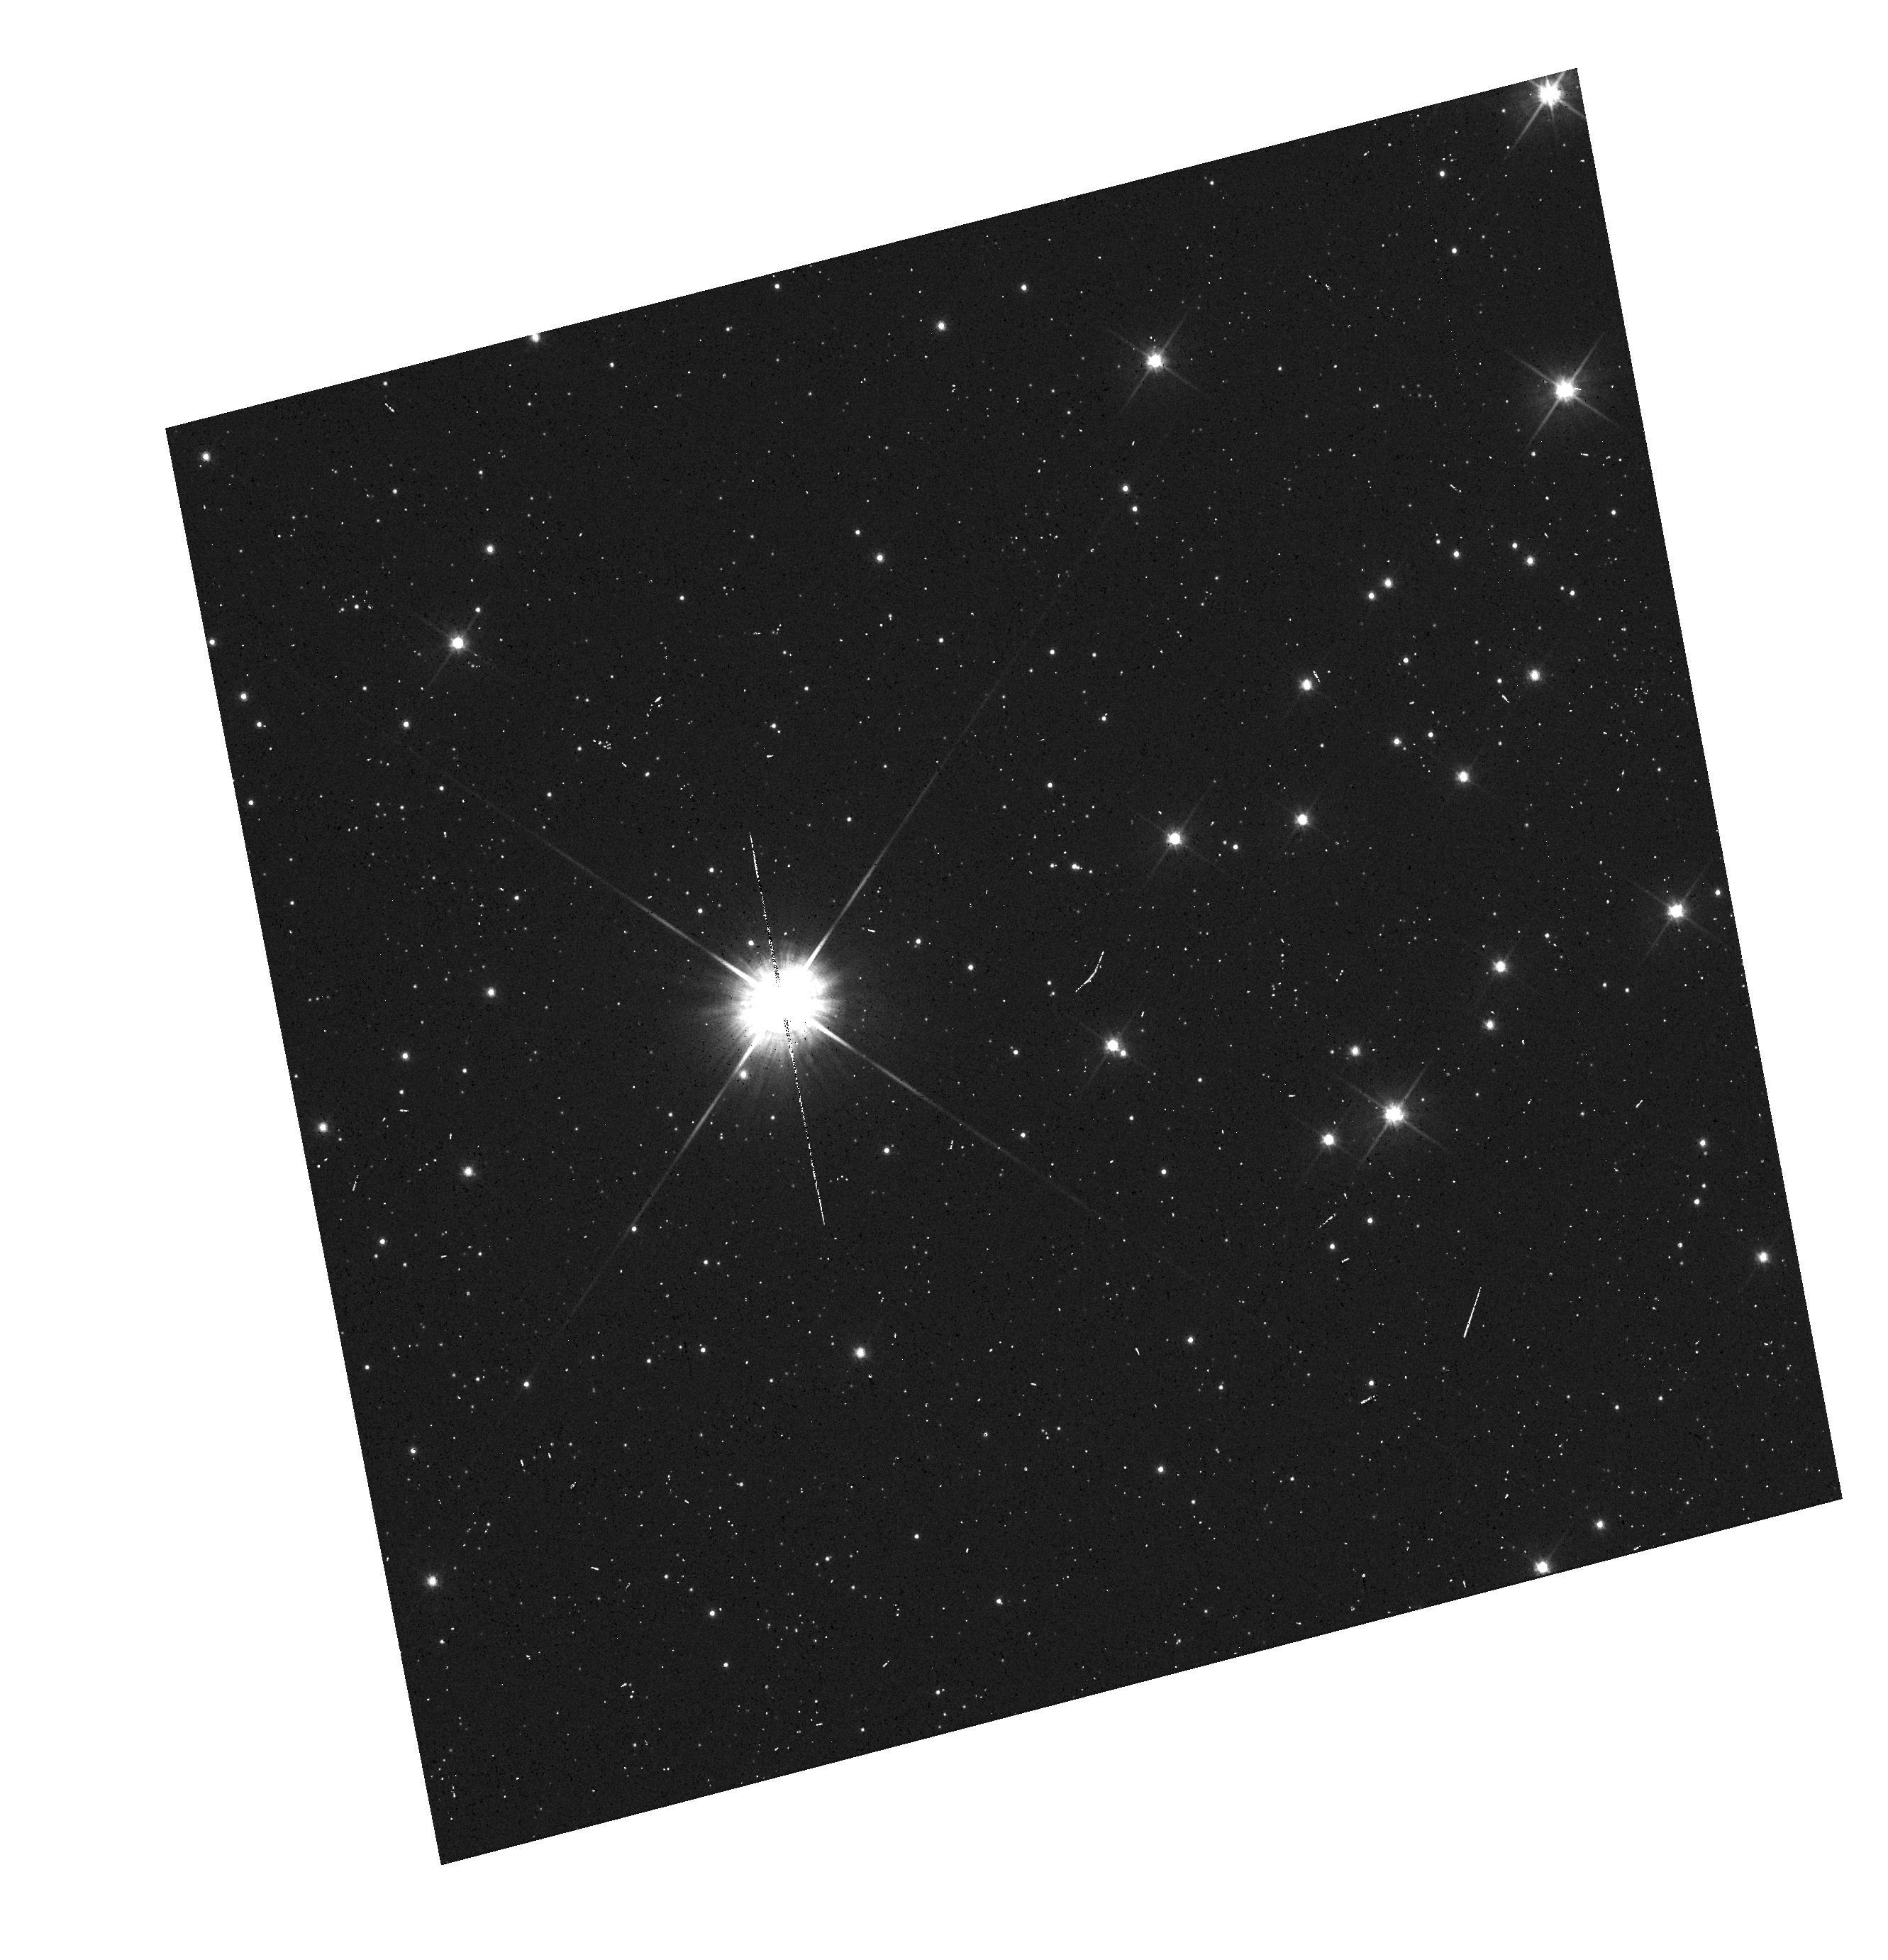
Target: PROXIMA-CEN-SOURCE. Instrument: WFC3/UVIS. Filter: F606W. Exposure: 2 min. Observation ID: hst_12985_02_wfc3_uvis_f606w_ic3j02

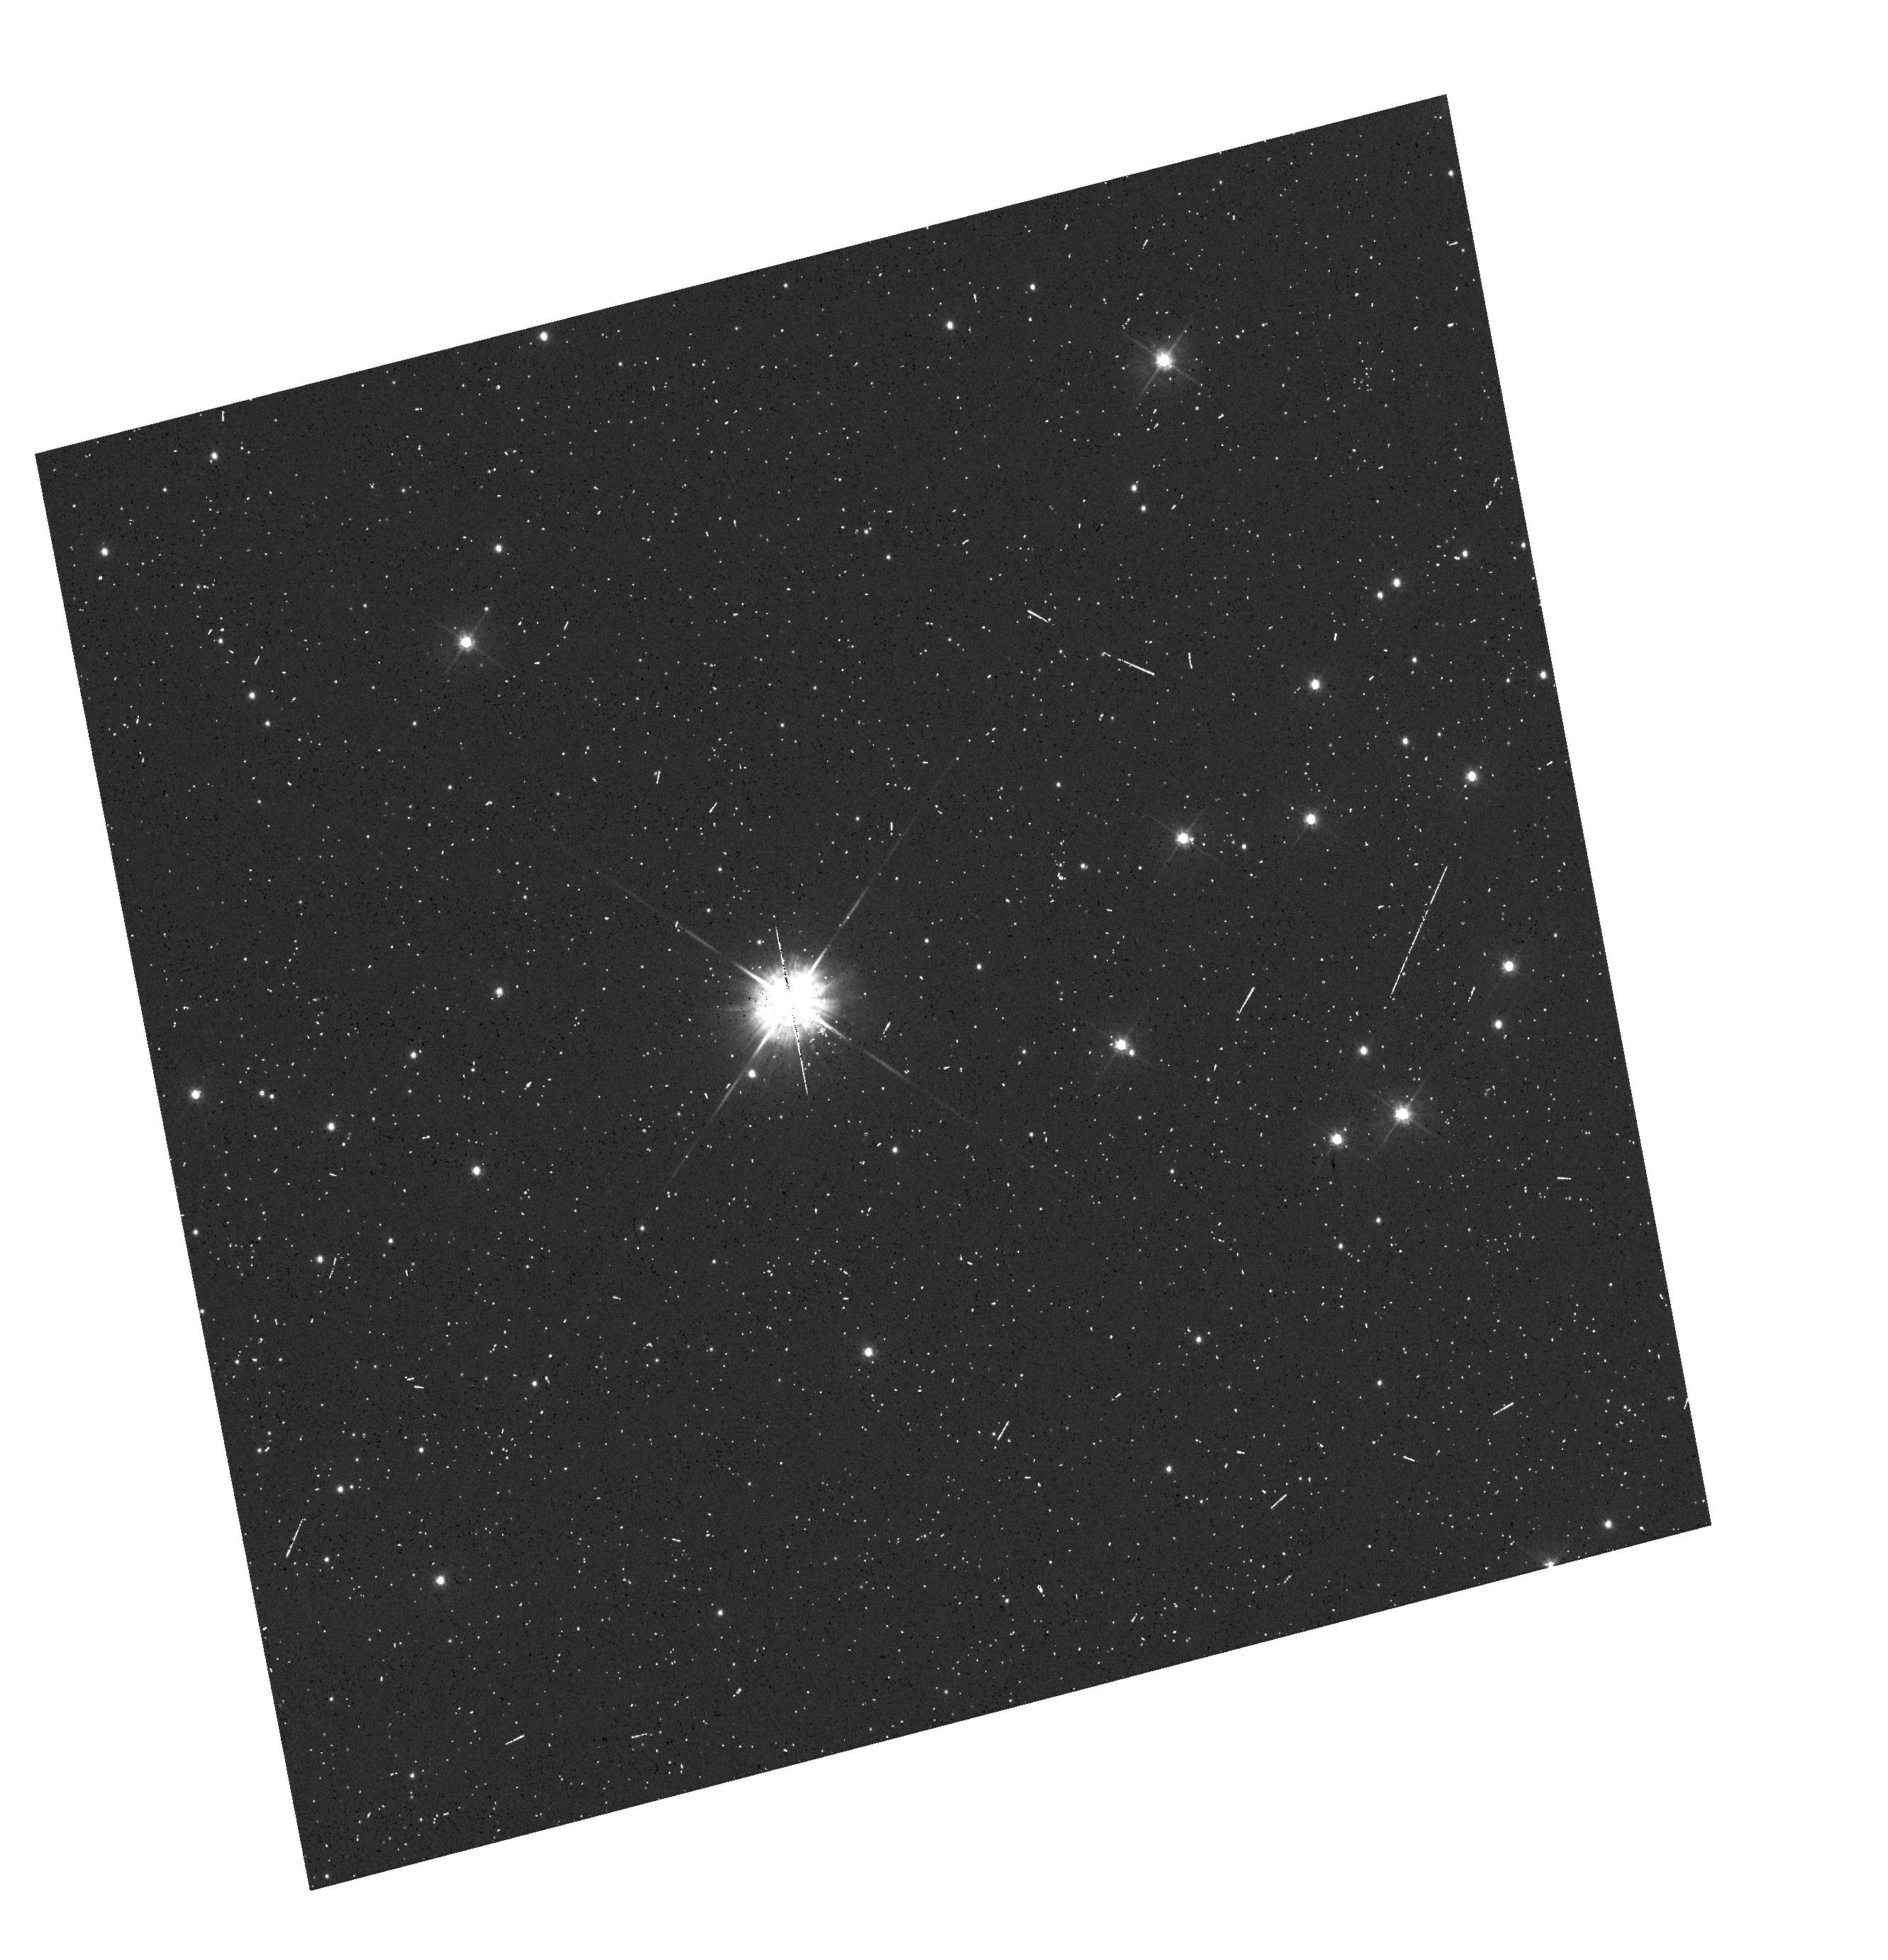
Target: PROXIMA-CEN-SOURCE. Instrument: WFC3/UVIS. Filter: F475W. Exposure: 3 min. Observation ID: hst_12985_02_wfc3_uvis_f475w_ic3j02

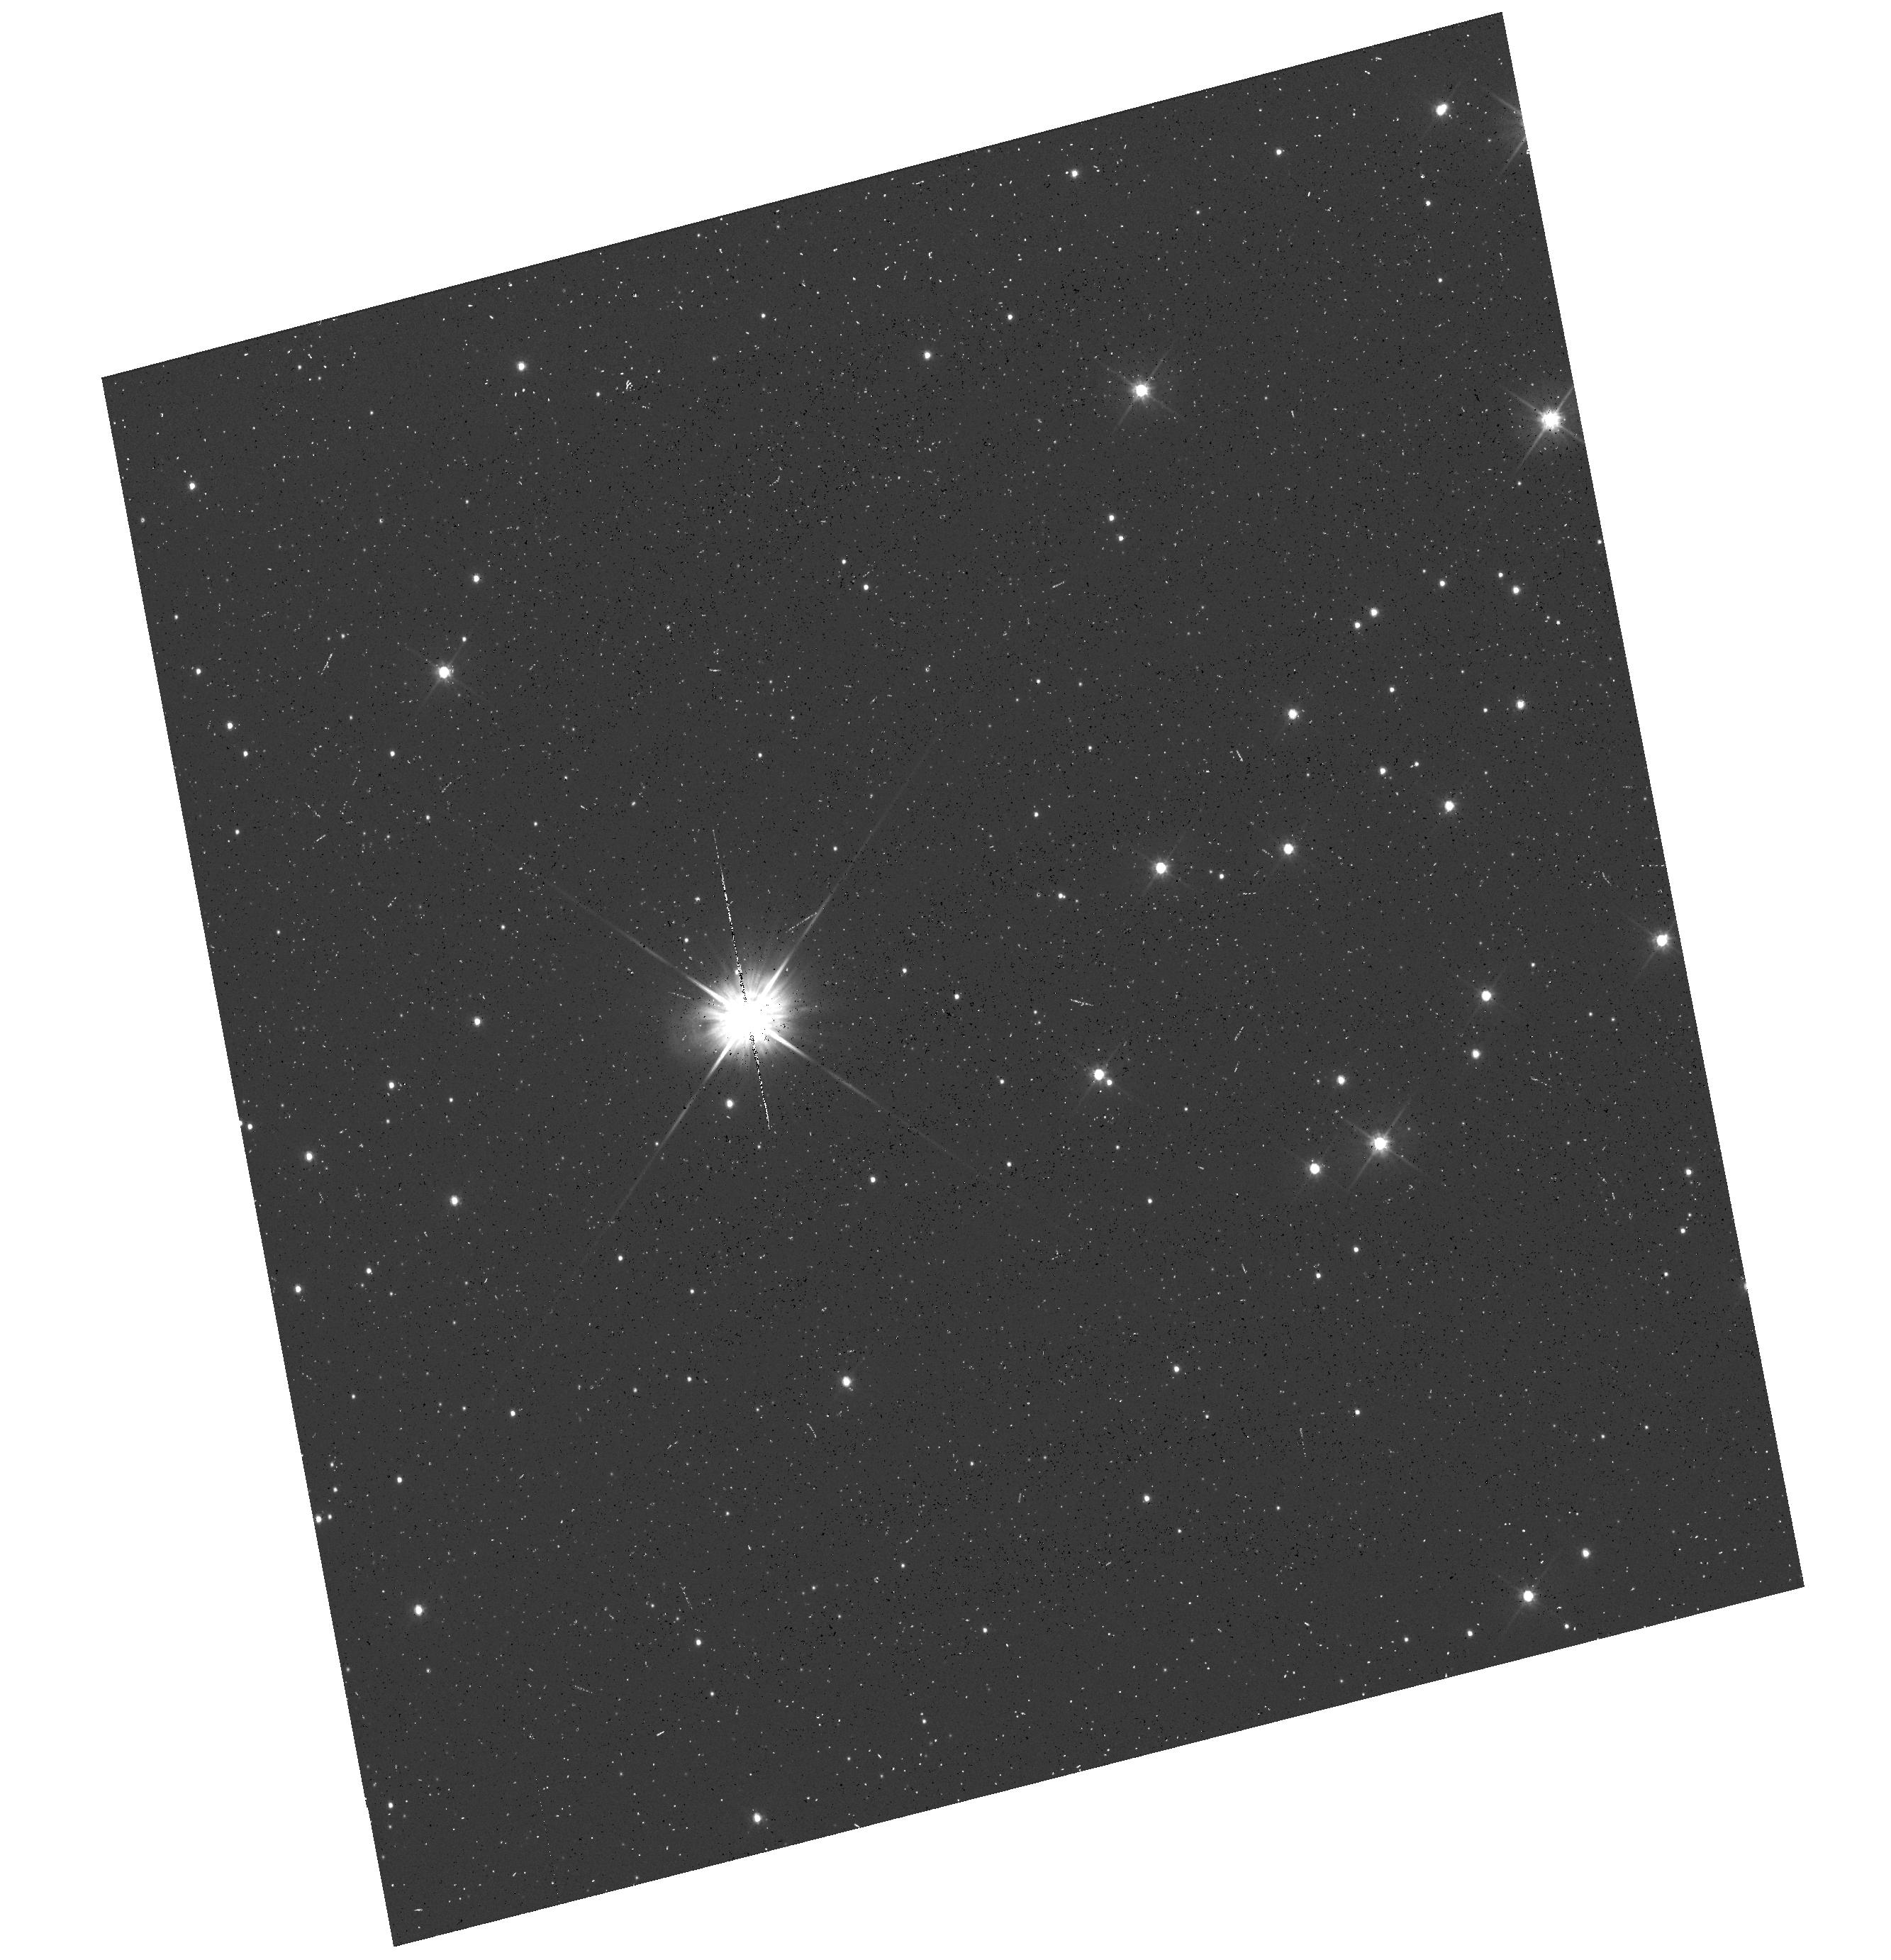
Target: PROXIMA-CEN-SOURCE. Instrument: WFC3/UVIS. Filter: F555W. Exposure: 6 min. Observation ID: hst_12985_01_wfc3_uvis_f555w_ic3j01

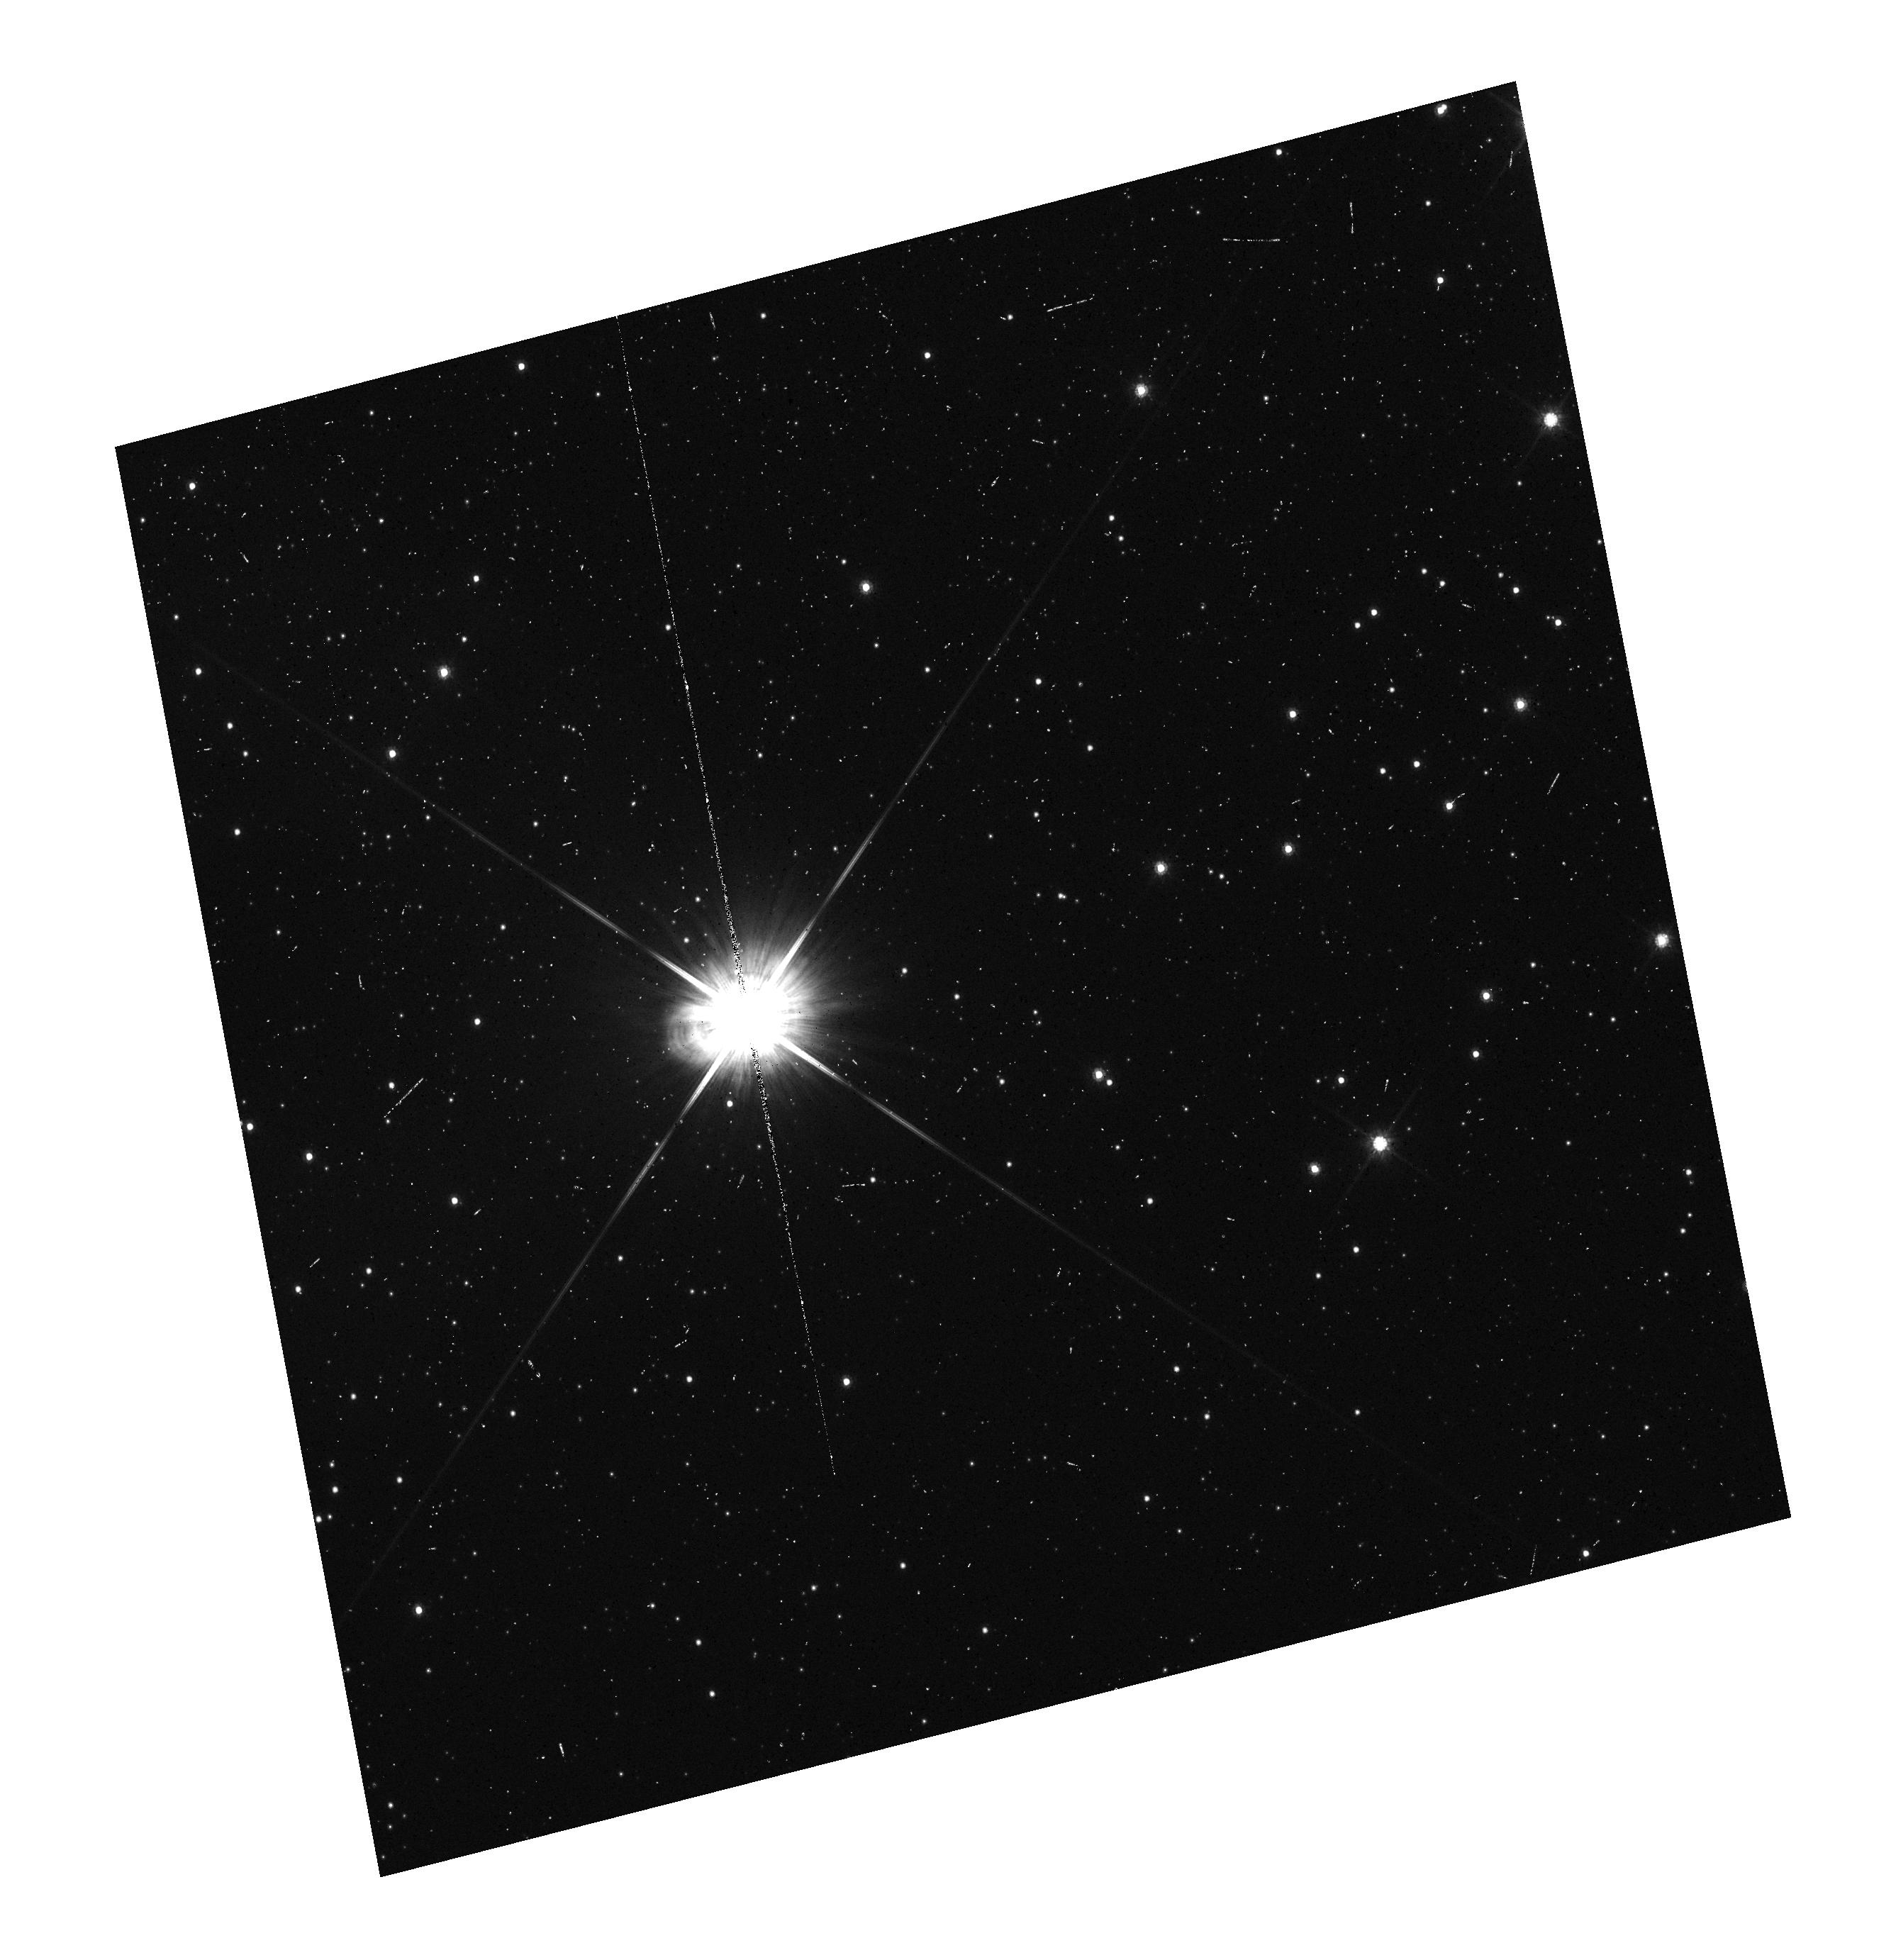
Target: PROXIMA-CEN-SOURCE. Instrument: WFC3/UVIS. Filter: F814W. Exposure: 1 min. Observation ID: hst_12985_01_wfc3_uvis_f814w_ic3j01

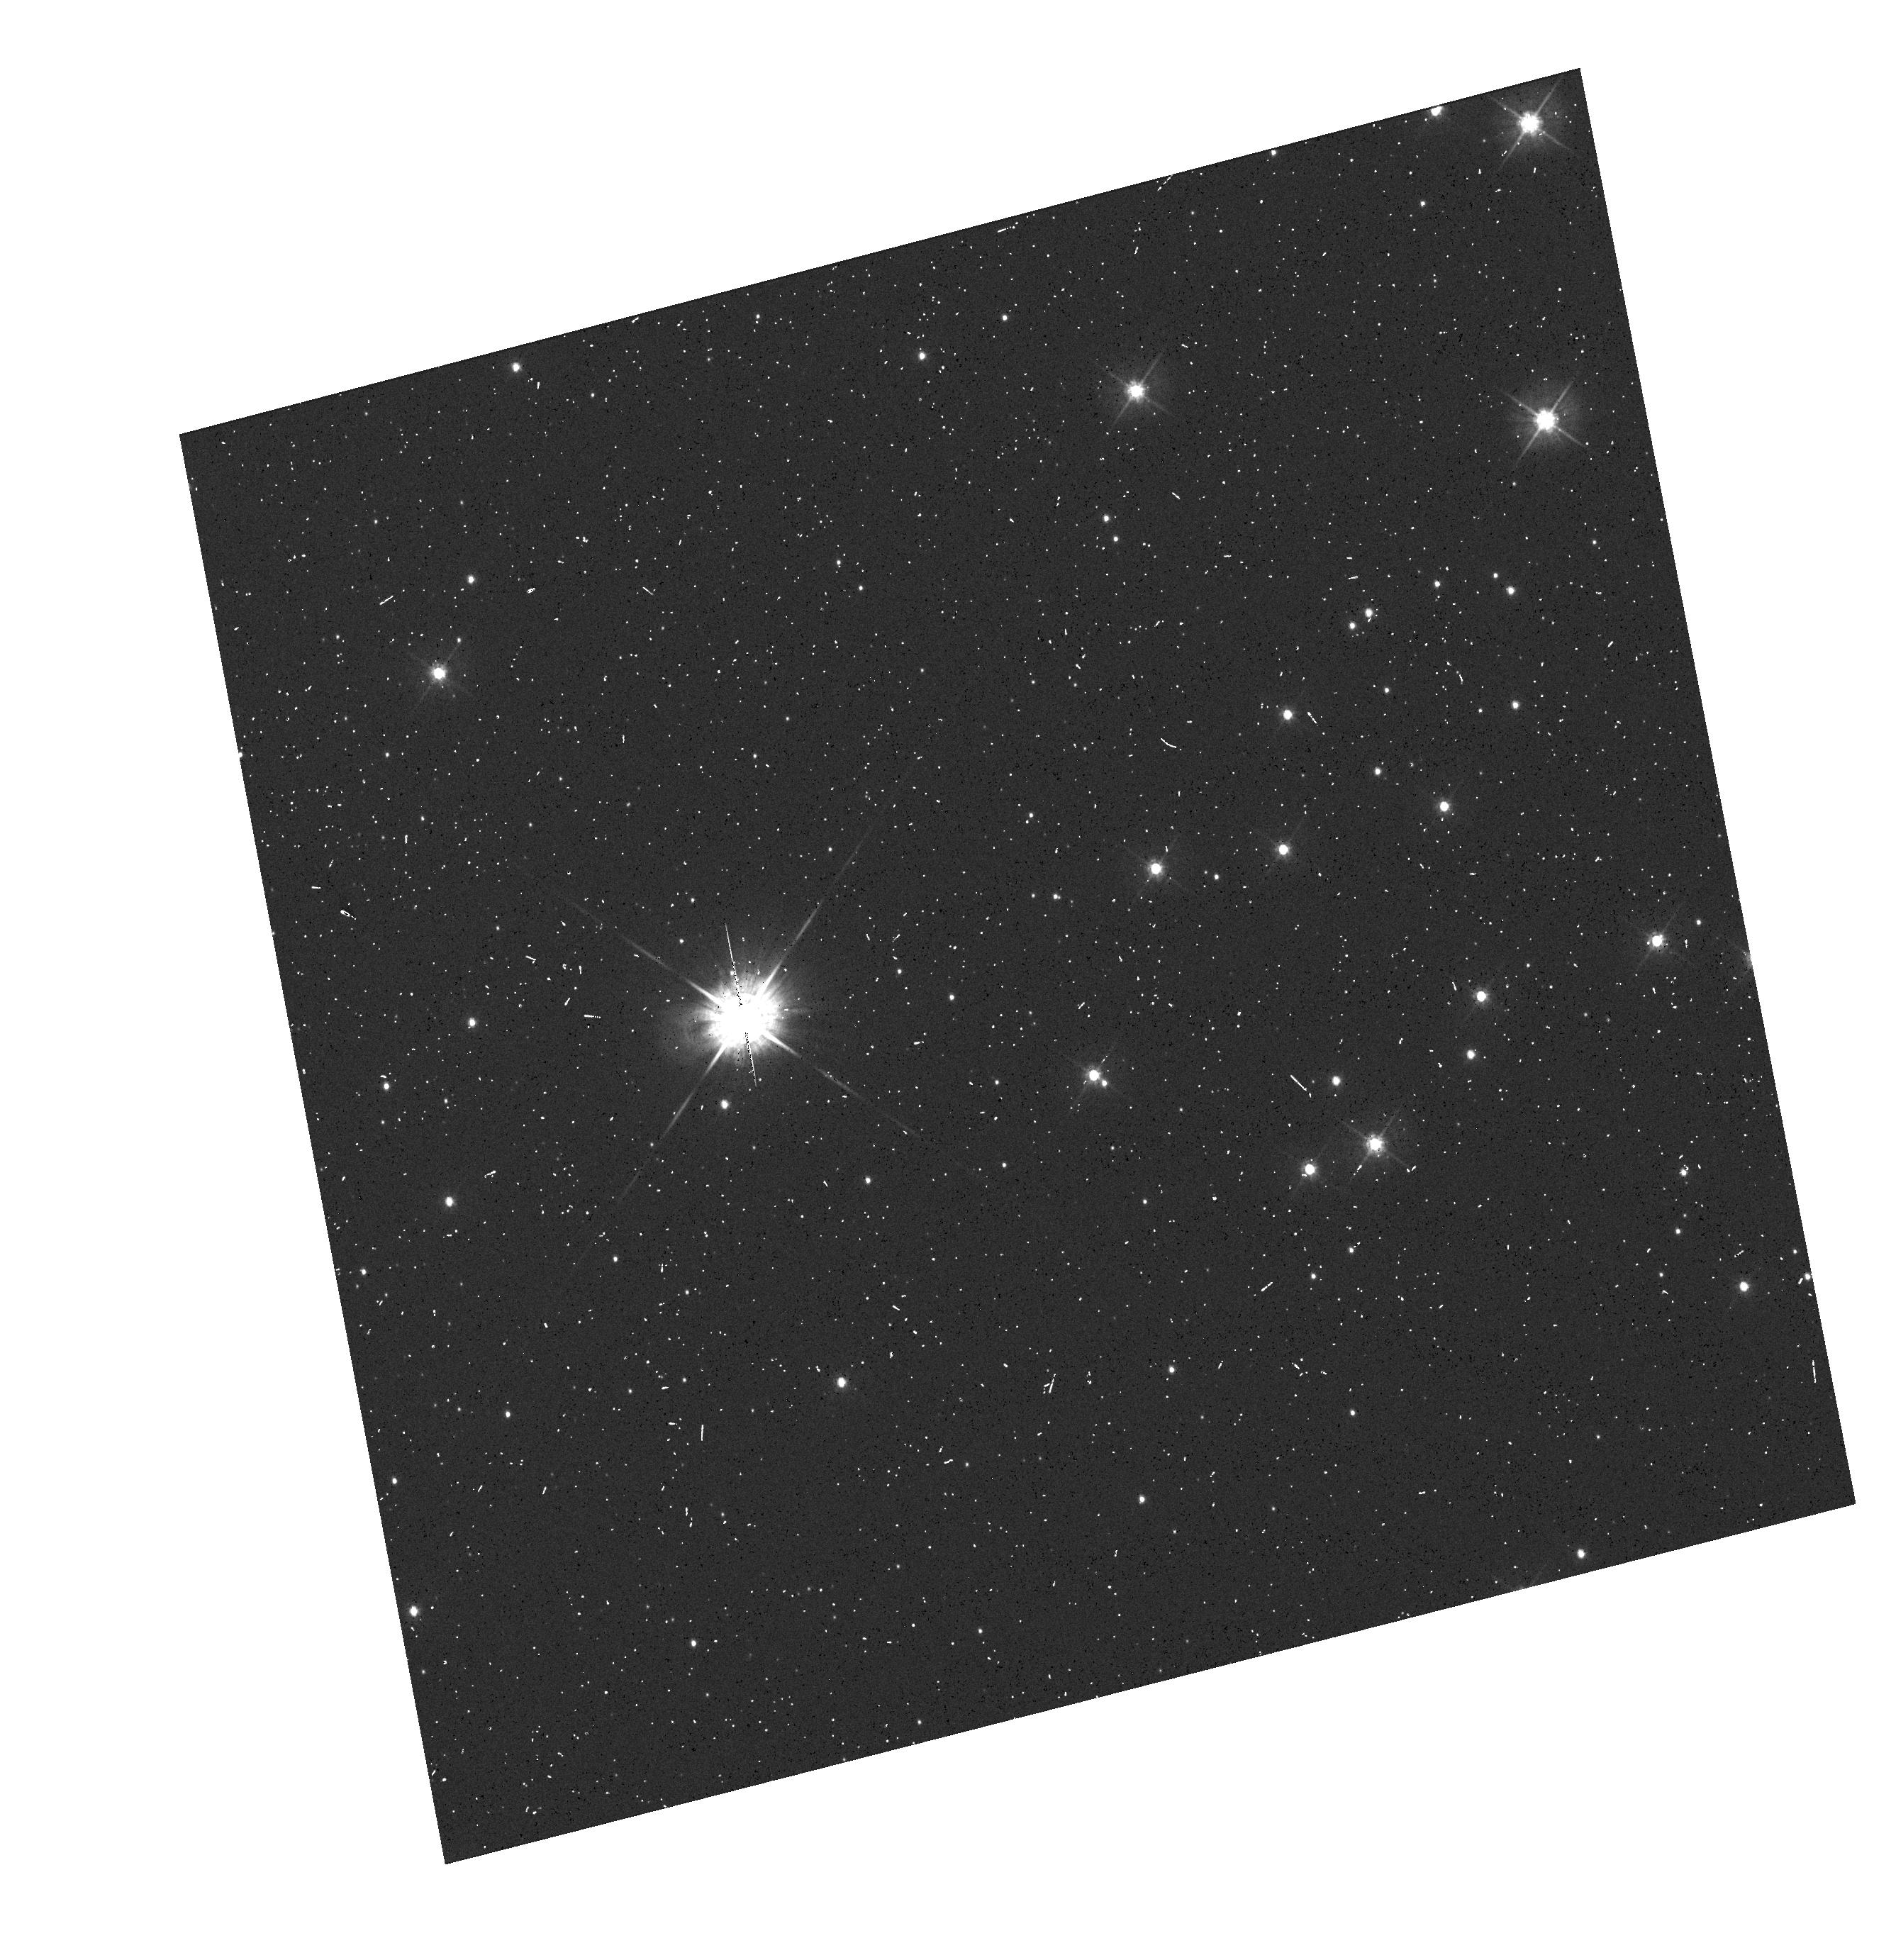
Target: PROXIMA-CEN-SOURCE. Instrument: WFC3/UVIS. Filter: F475W. Exposure: 3 min. Observation ID: hst_12985_01_wfc3_uvis_f475w_ic3j01

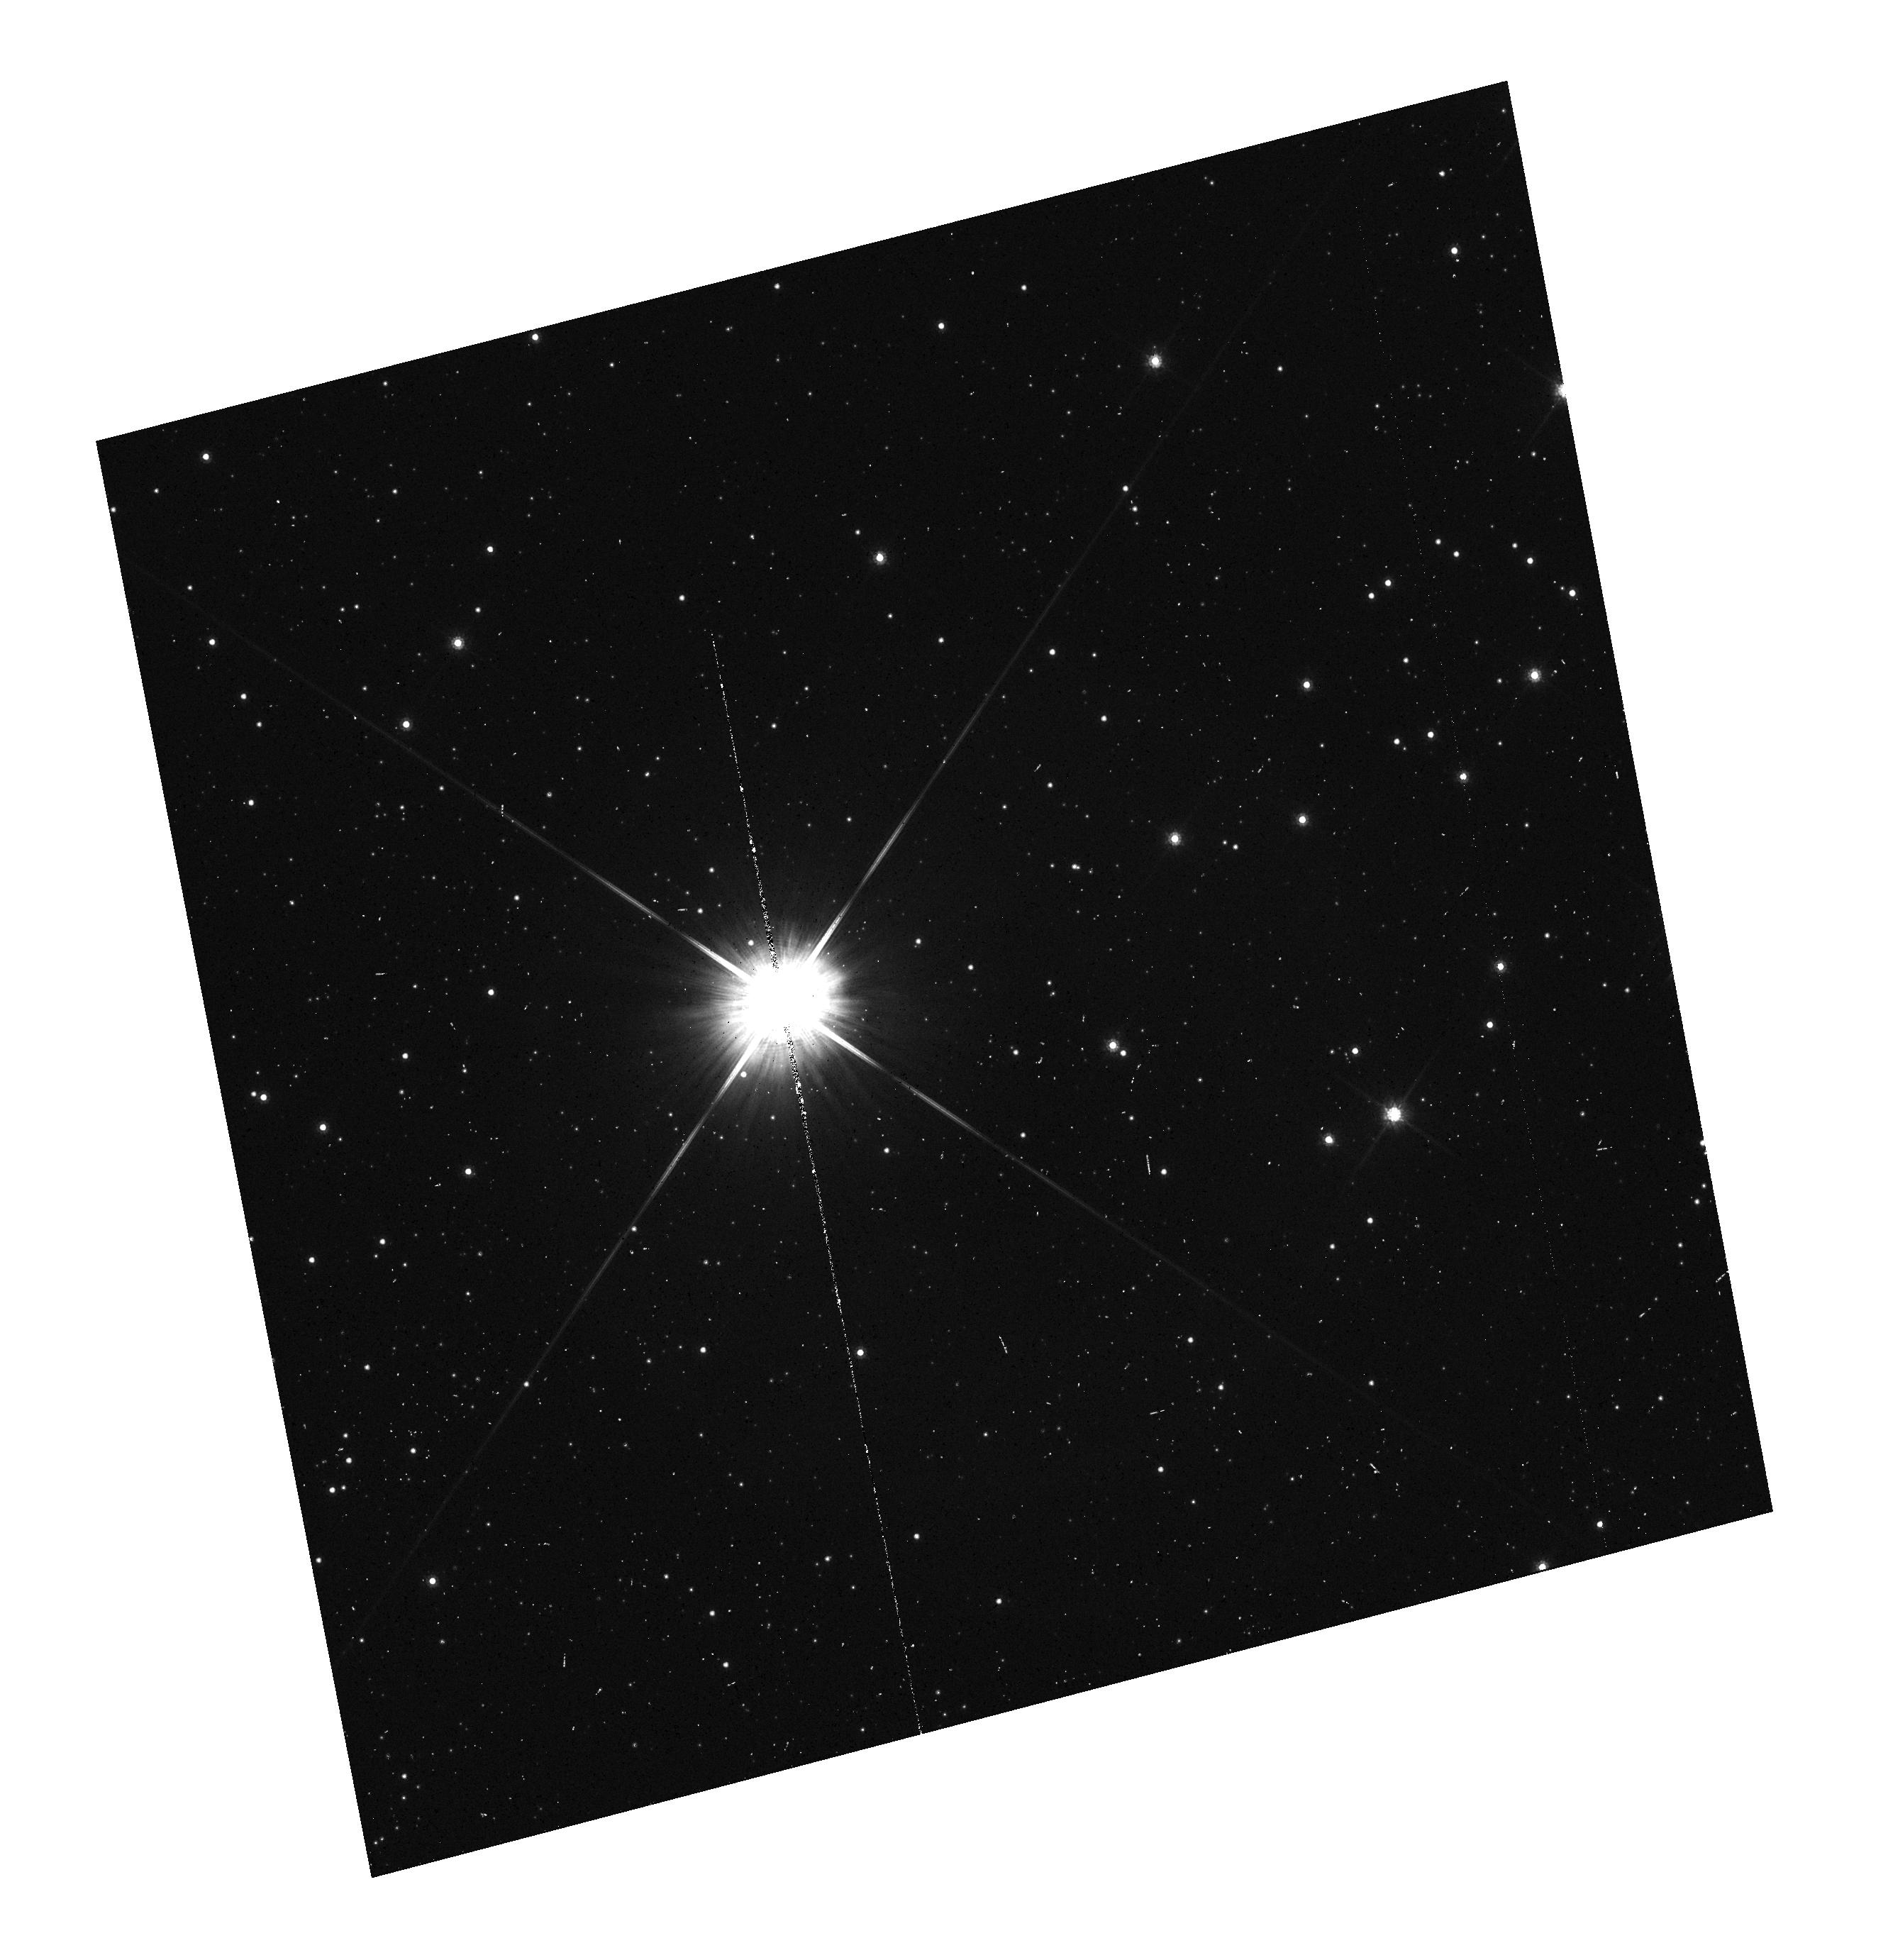
Target: PROXIMA-CEN-SOURCE. Instrument: WFC3/UVIS. Filter: F814W. Exposure: 1 min. Observation ID: hst_12985_02_wfc3_uvis_f814w_ic3j02

Determining the Mass of Proxima Centauri through Astrometric Microlensing (PI: Sahu, Kailash C.)

We propose to determine the mass of our nearest neighbor, Proxima Centauri, using the novel technique of astrometric microlensing. Proxima is a dM6e star, with an estimated mass of about 0.12 Msun, lying at a distance of 1.3 pc and having a large proper motion of 3.8 arcsec/yr. In a reprise of the famous 1919 solar eclipse that verified general relativity, Proxima will pass in front of a pair of 18th-magnitude background stars in 2015, affording us two independent opportunities to measure the relativistic deflection. The first passage will occur in May 2015 (impact parameter 1.5 arcsec), and the second in June 2015 (impact parameter 1.4 arcsec). As Proxima passes in front, it will cause a relativistic deflection of the background stars' images by ~0.5 milliarcsec, an amount readily detectable with HST/WFC3. The gravitational deflection angle depends only upon the distances and relative positions of the stars, and the mass of the lens (Proxima). Since the distance to Proxima is well known from accurate parallax measurements, and the relative stellar positions can be determined precisely before the event, the astrometric measurement offers a unique and direct method to measure the mass of a single, isolated star. We anticipate better than 10% accuracy for the mass determination. The mass of Proxima is of special interest because it is the nearest M dwarf, representing the most common type of star in the Galaxy, for which the mass-luminosity relation is still uncertain at present.